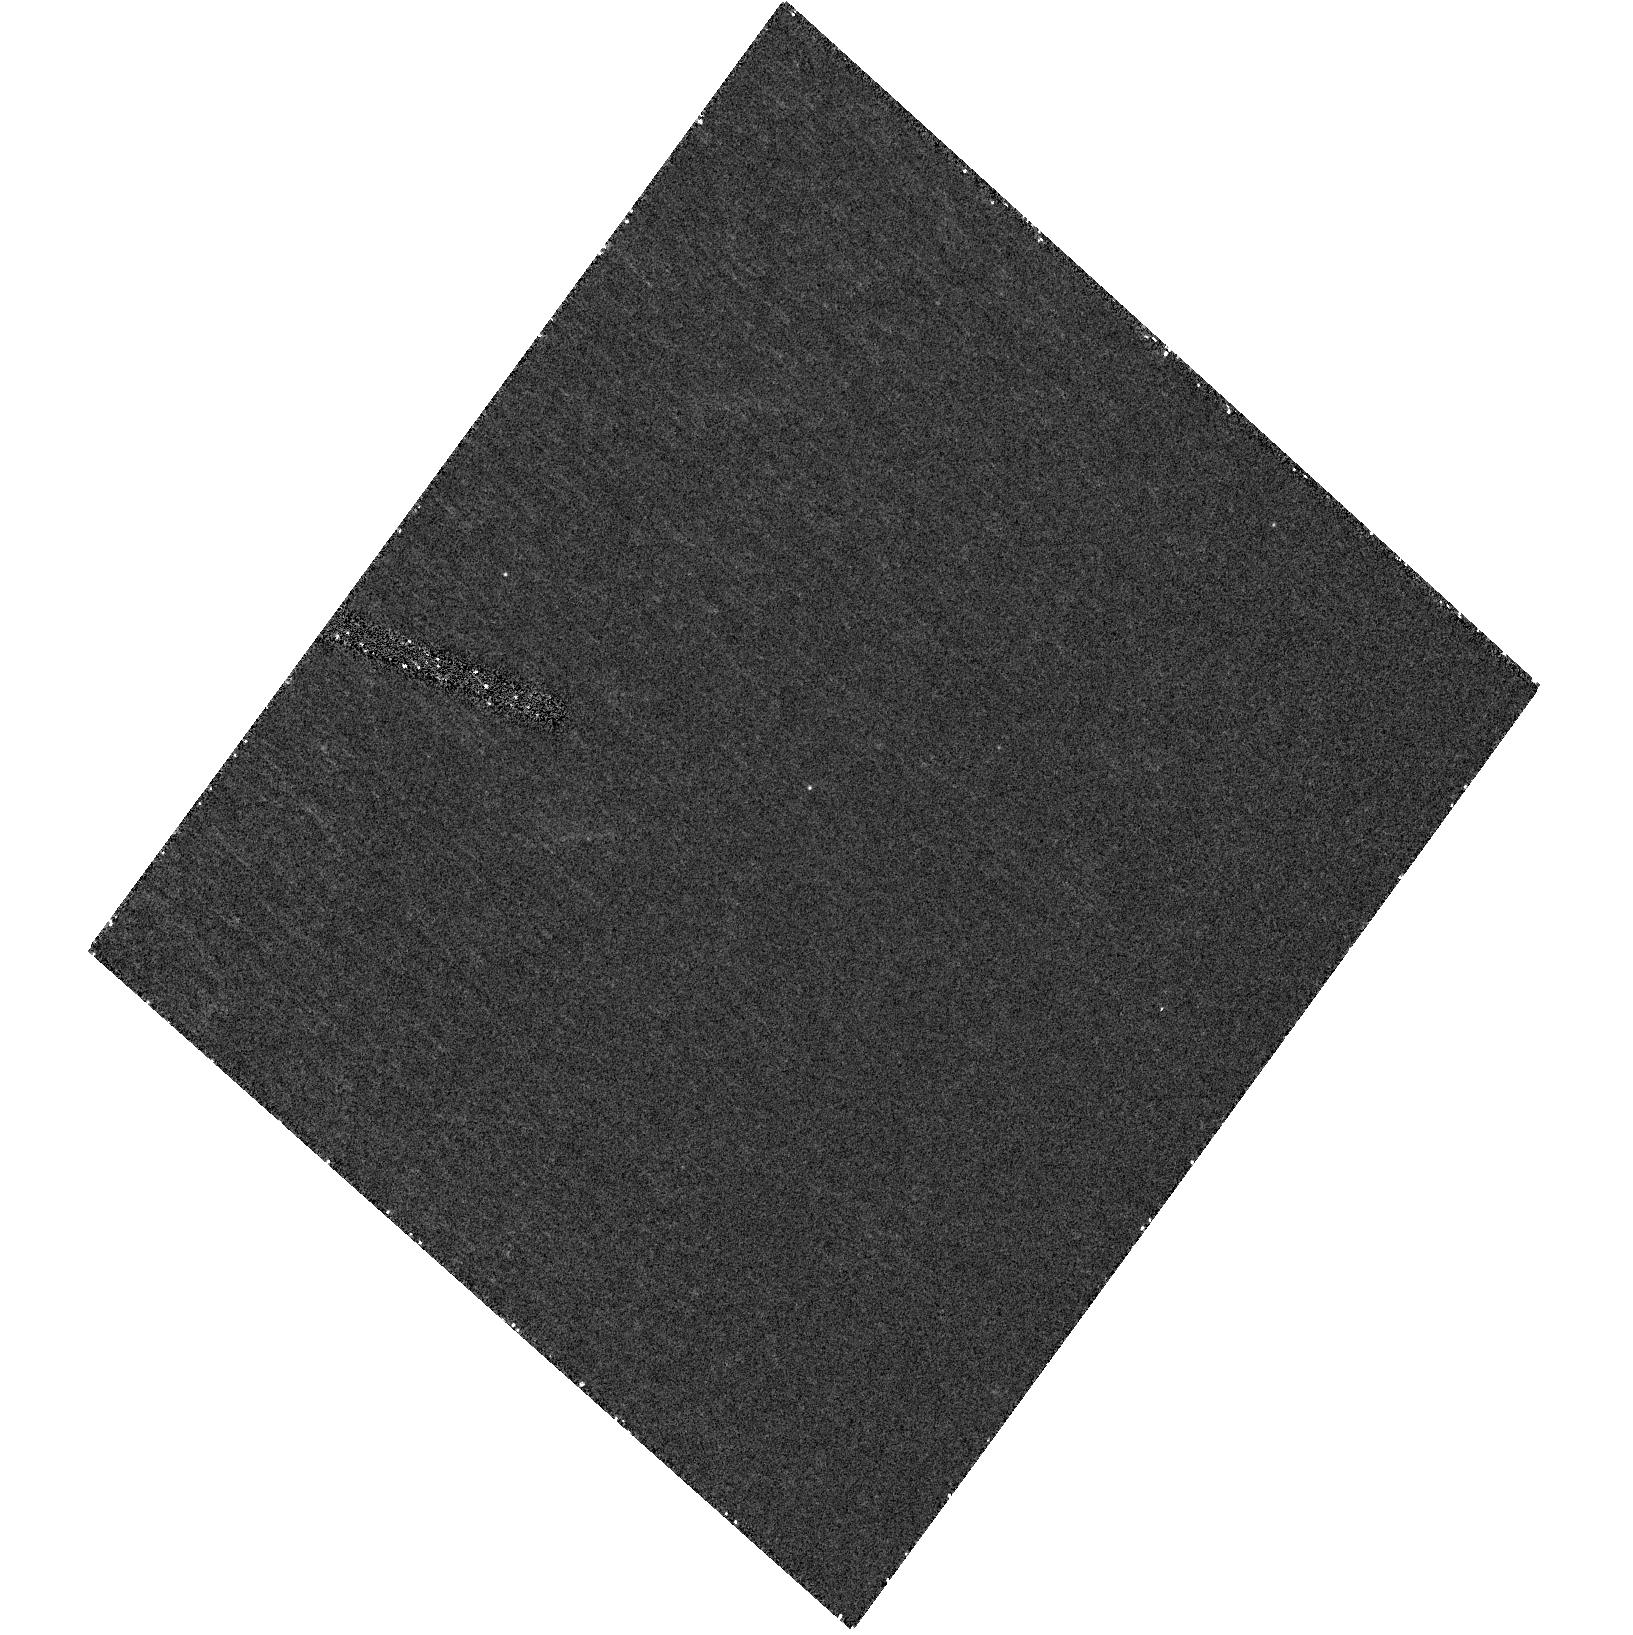
Target: GRB060729. Instrument: ACS/HRC. Filter: F330W. Exposure: 40 min. Observation ID: hst_10909_n1_acs_hrc_f330w_j9ten1

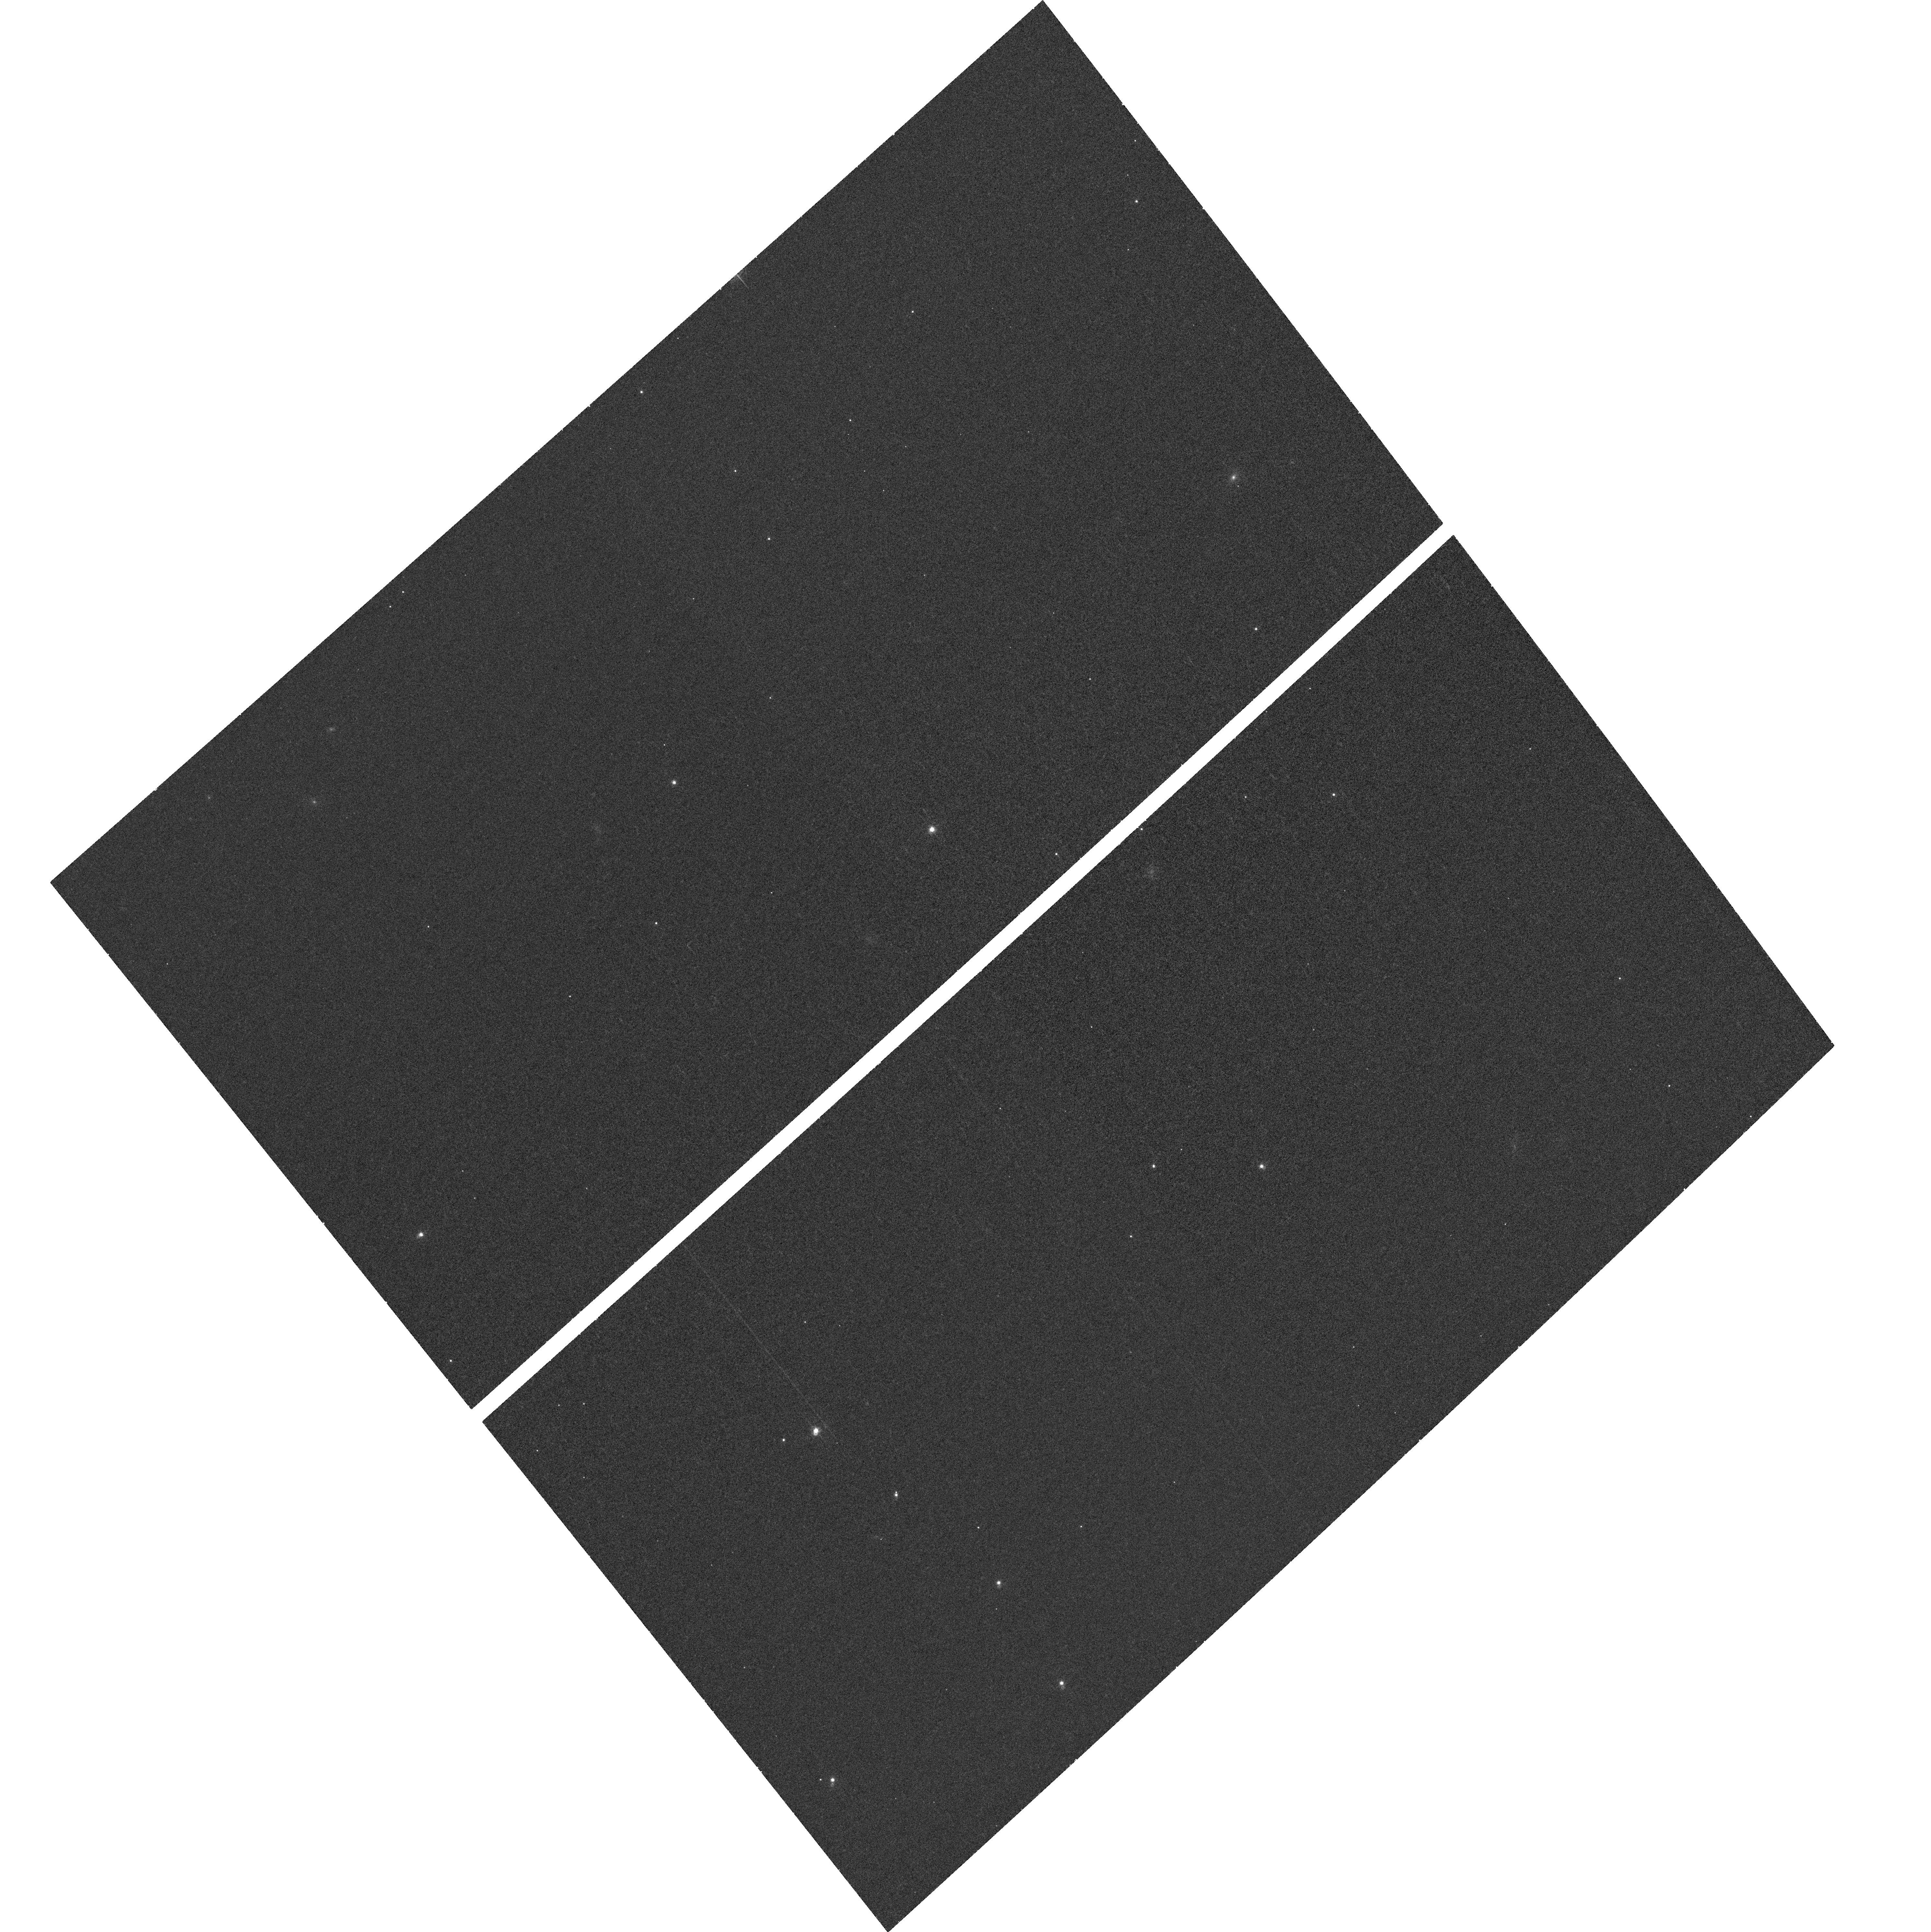
Target: field at RA 95.383°, Dec -62.370°. Instrument: ACS/WFC. Filter: F660N. Exposure: 30 min. Observation ID: hst_10909_m1_acs_wfc_f660n_j9tem1

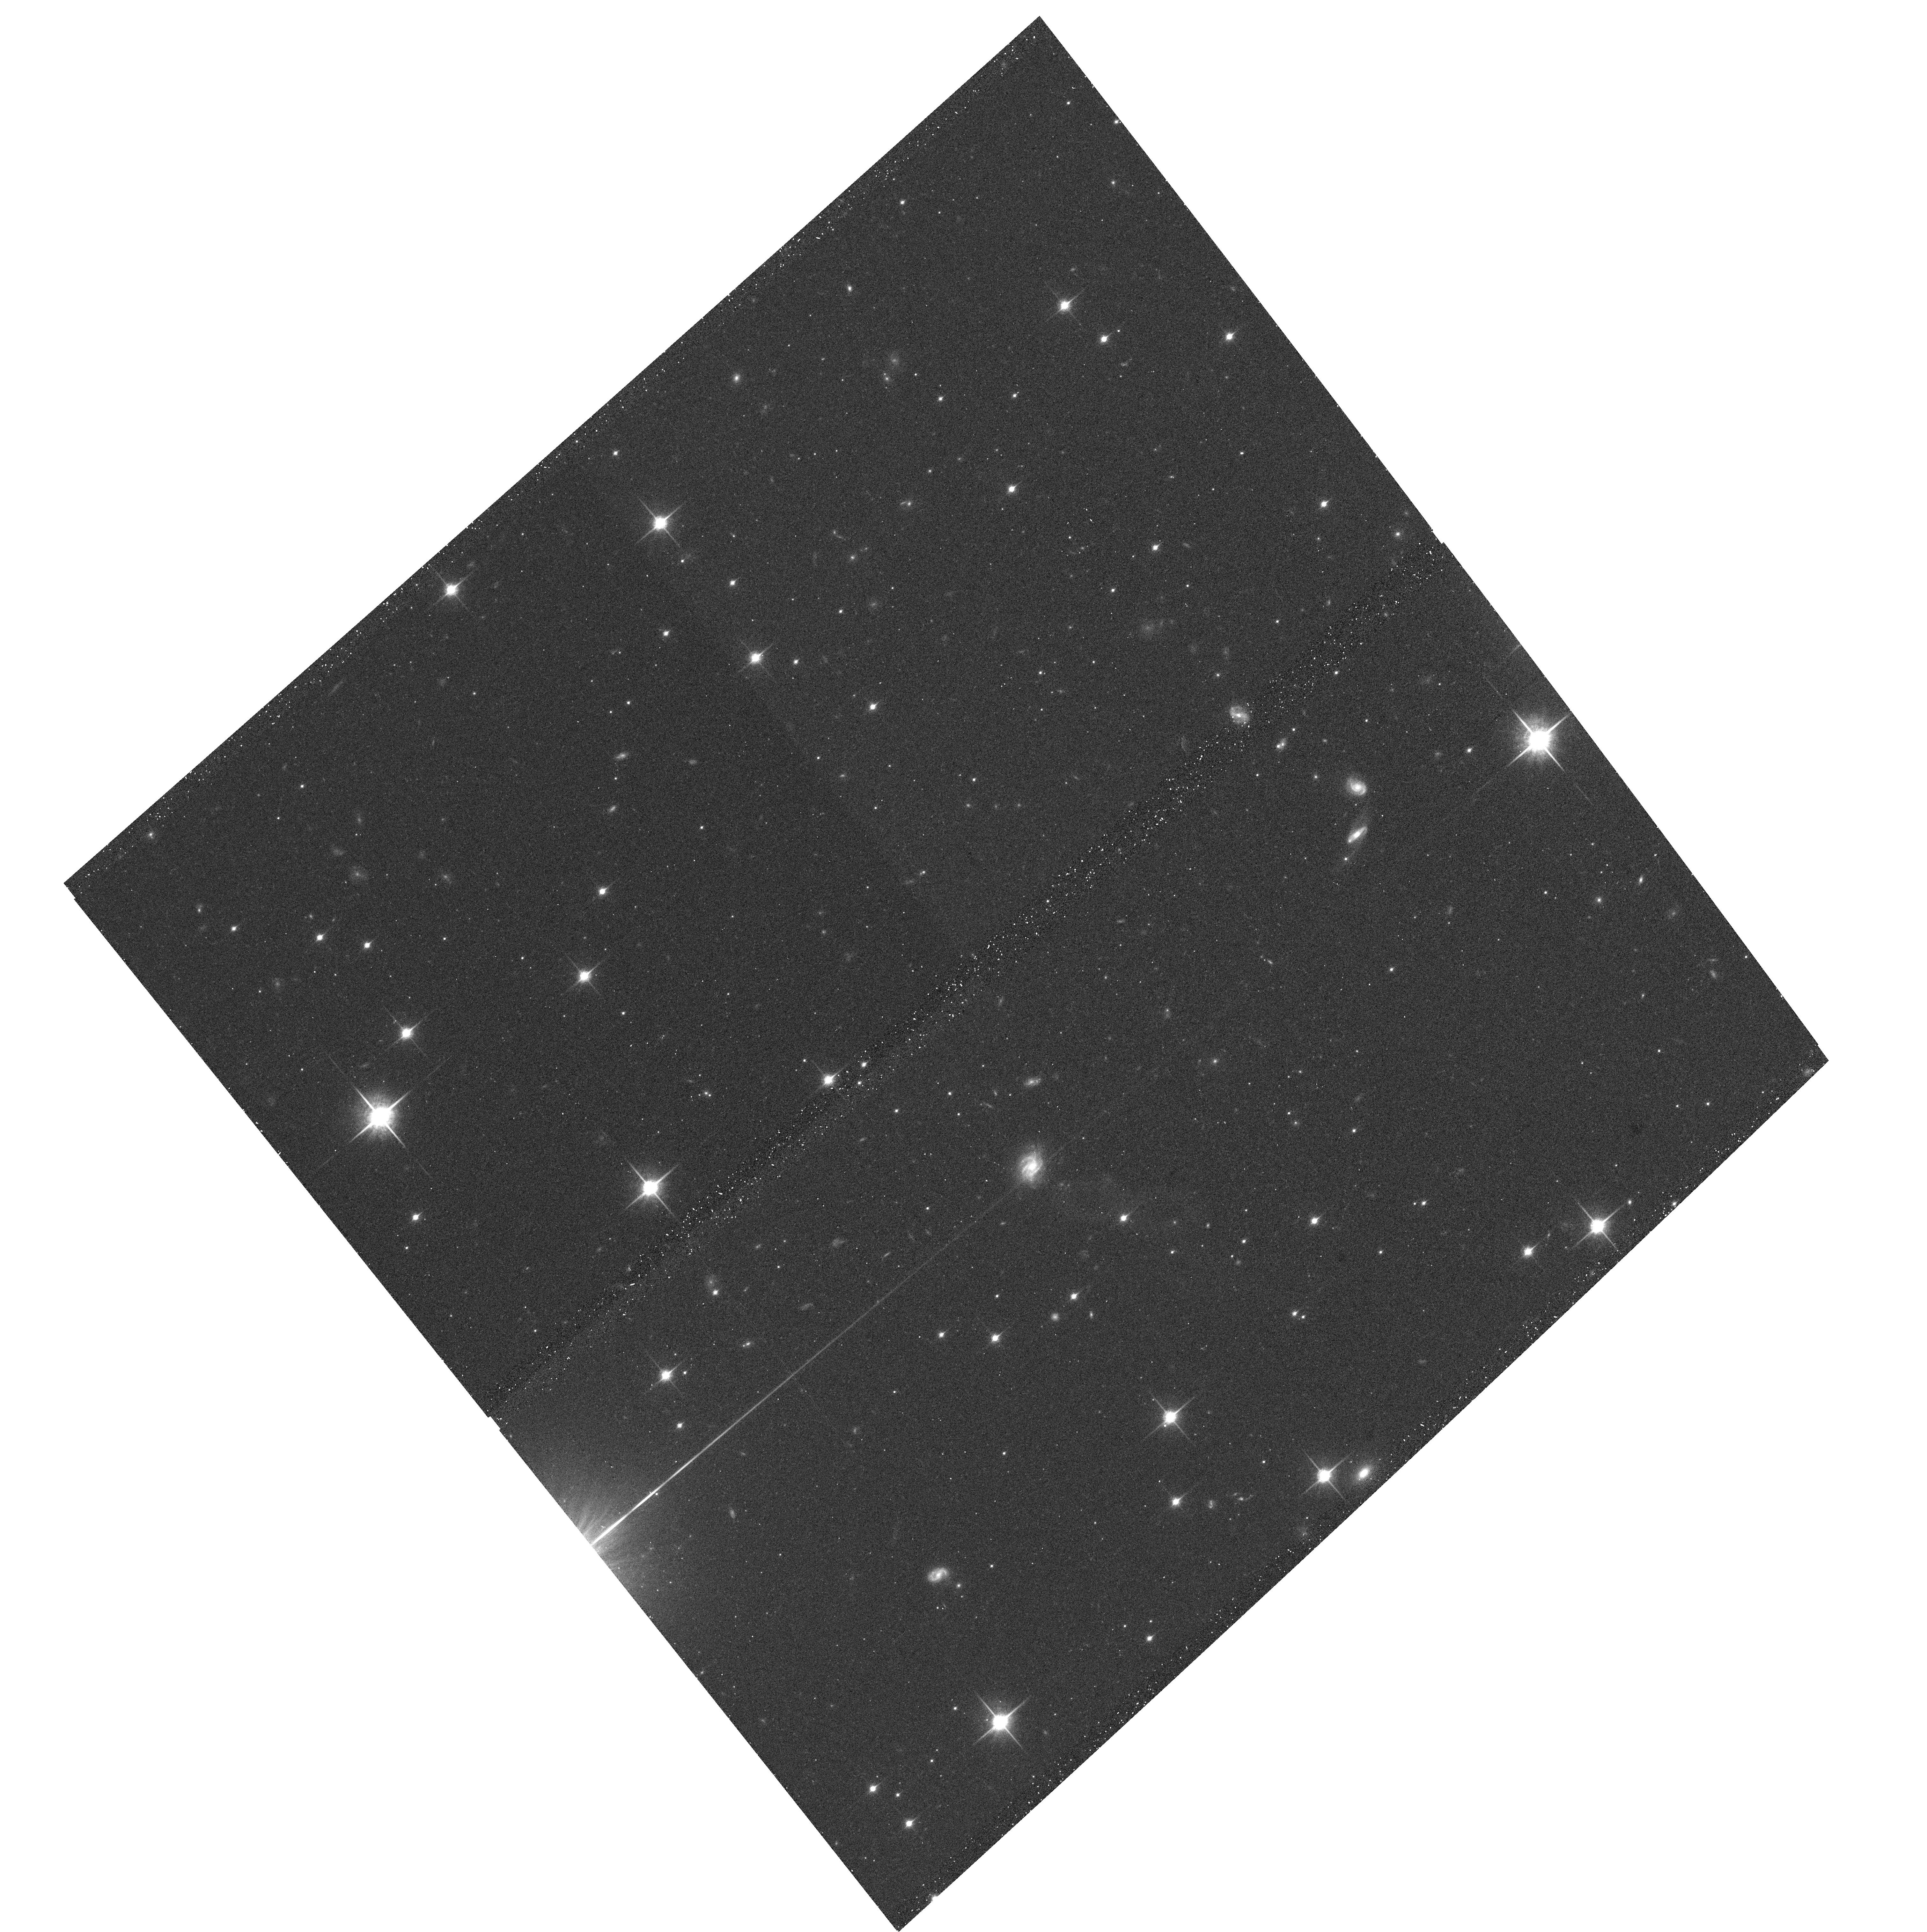
Target: GRB060729. Instrument: ACS/WFC. Filter: F850LP. Exposure: 14 min. Observation ID: hst_10909_m2_acs_wfc_f850lp_j9tem2

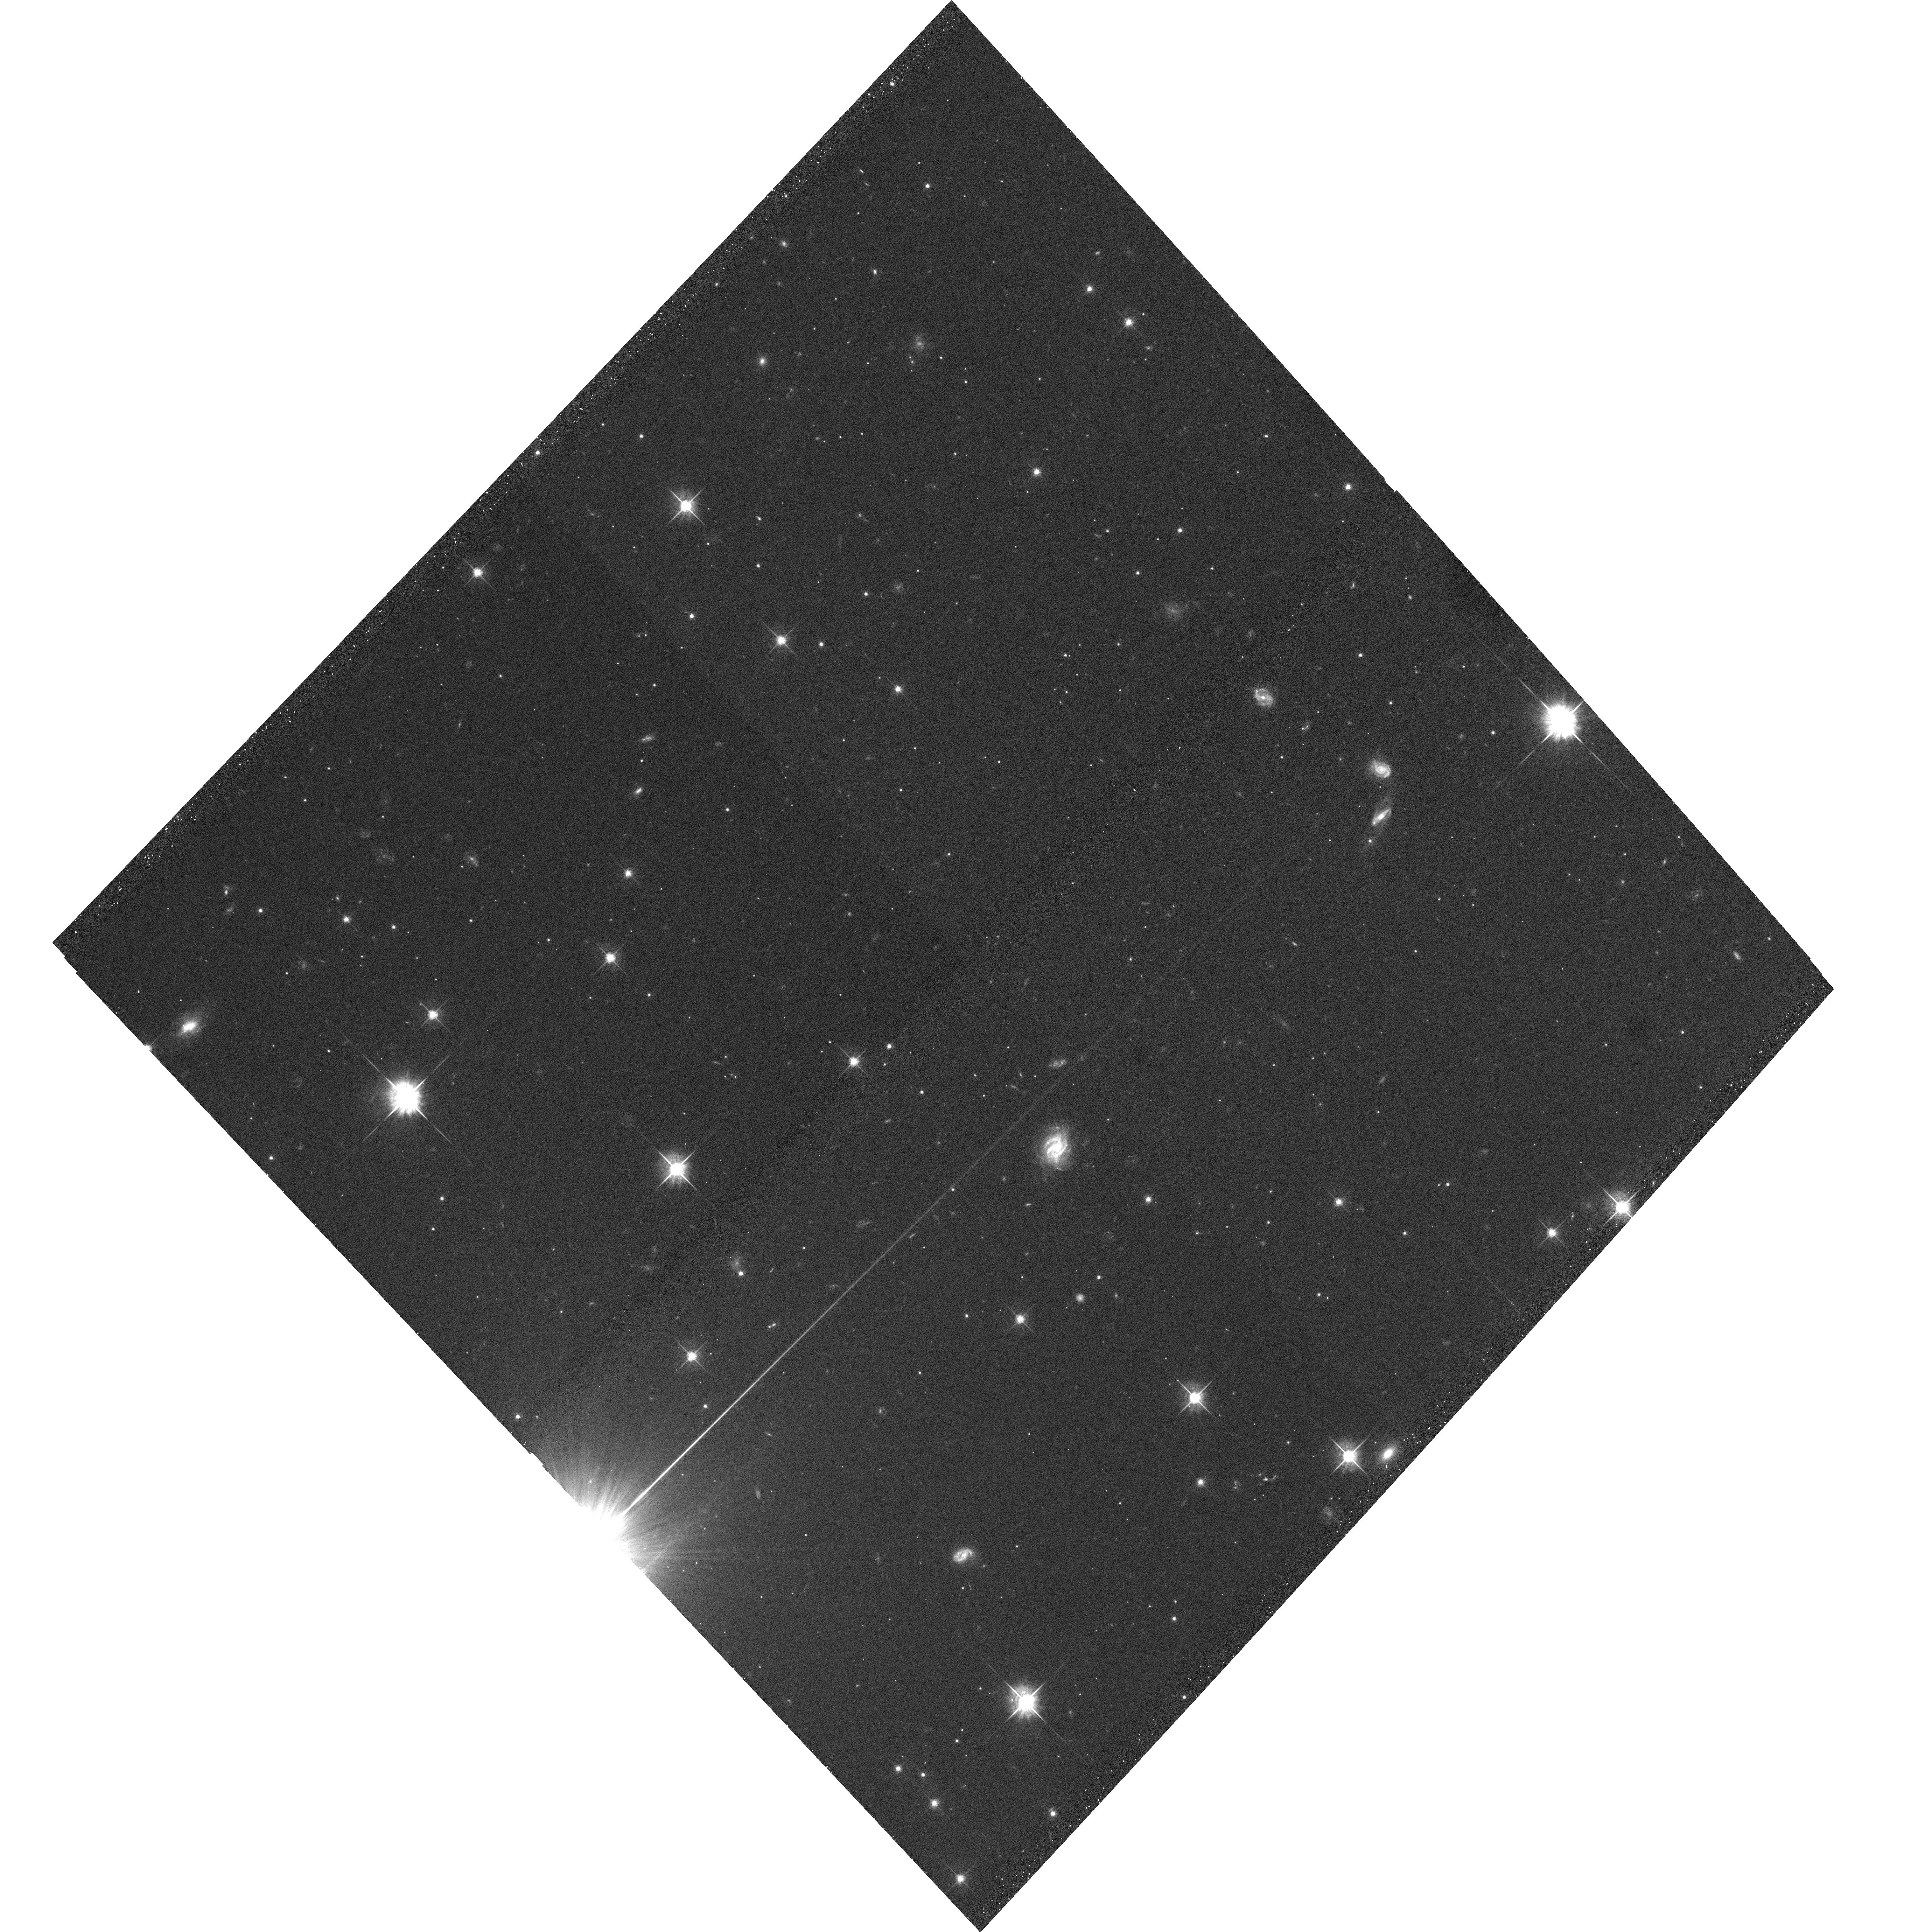
Target: GRB060729. Instrument: ACS/WFC. Filter: F625W. Exposure: 17 min. Observation ID: hst_10909_n2_acs_wfc_f625w_j9ten2

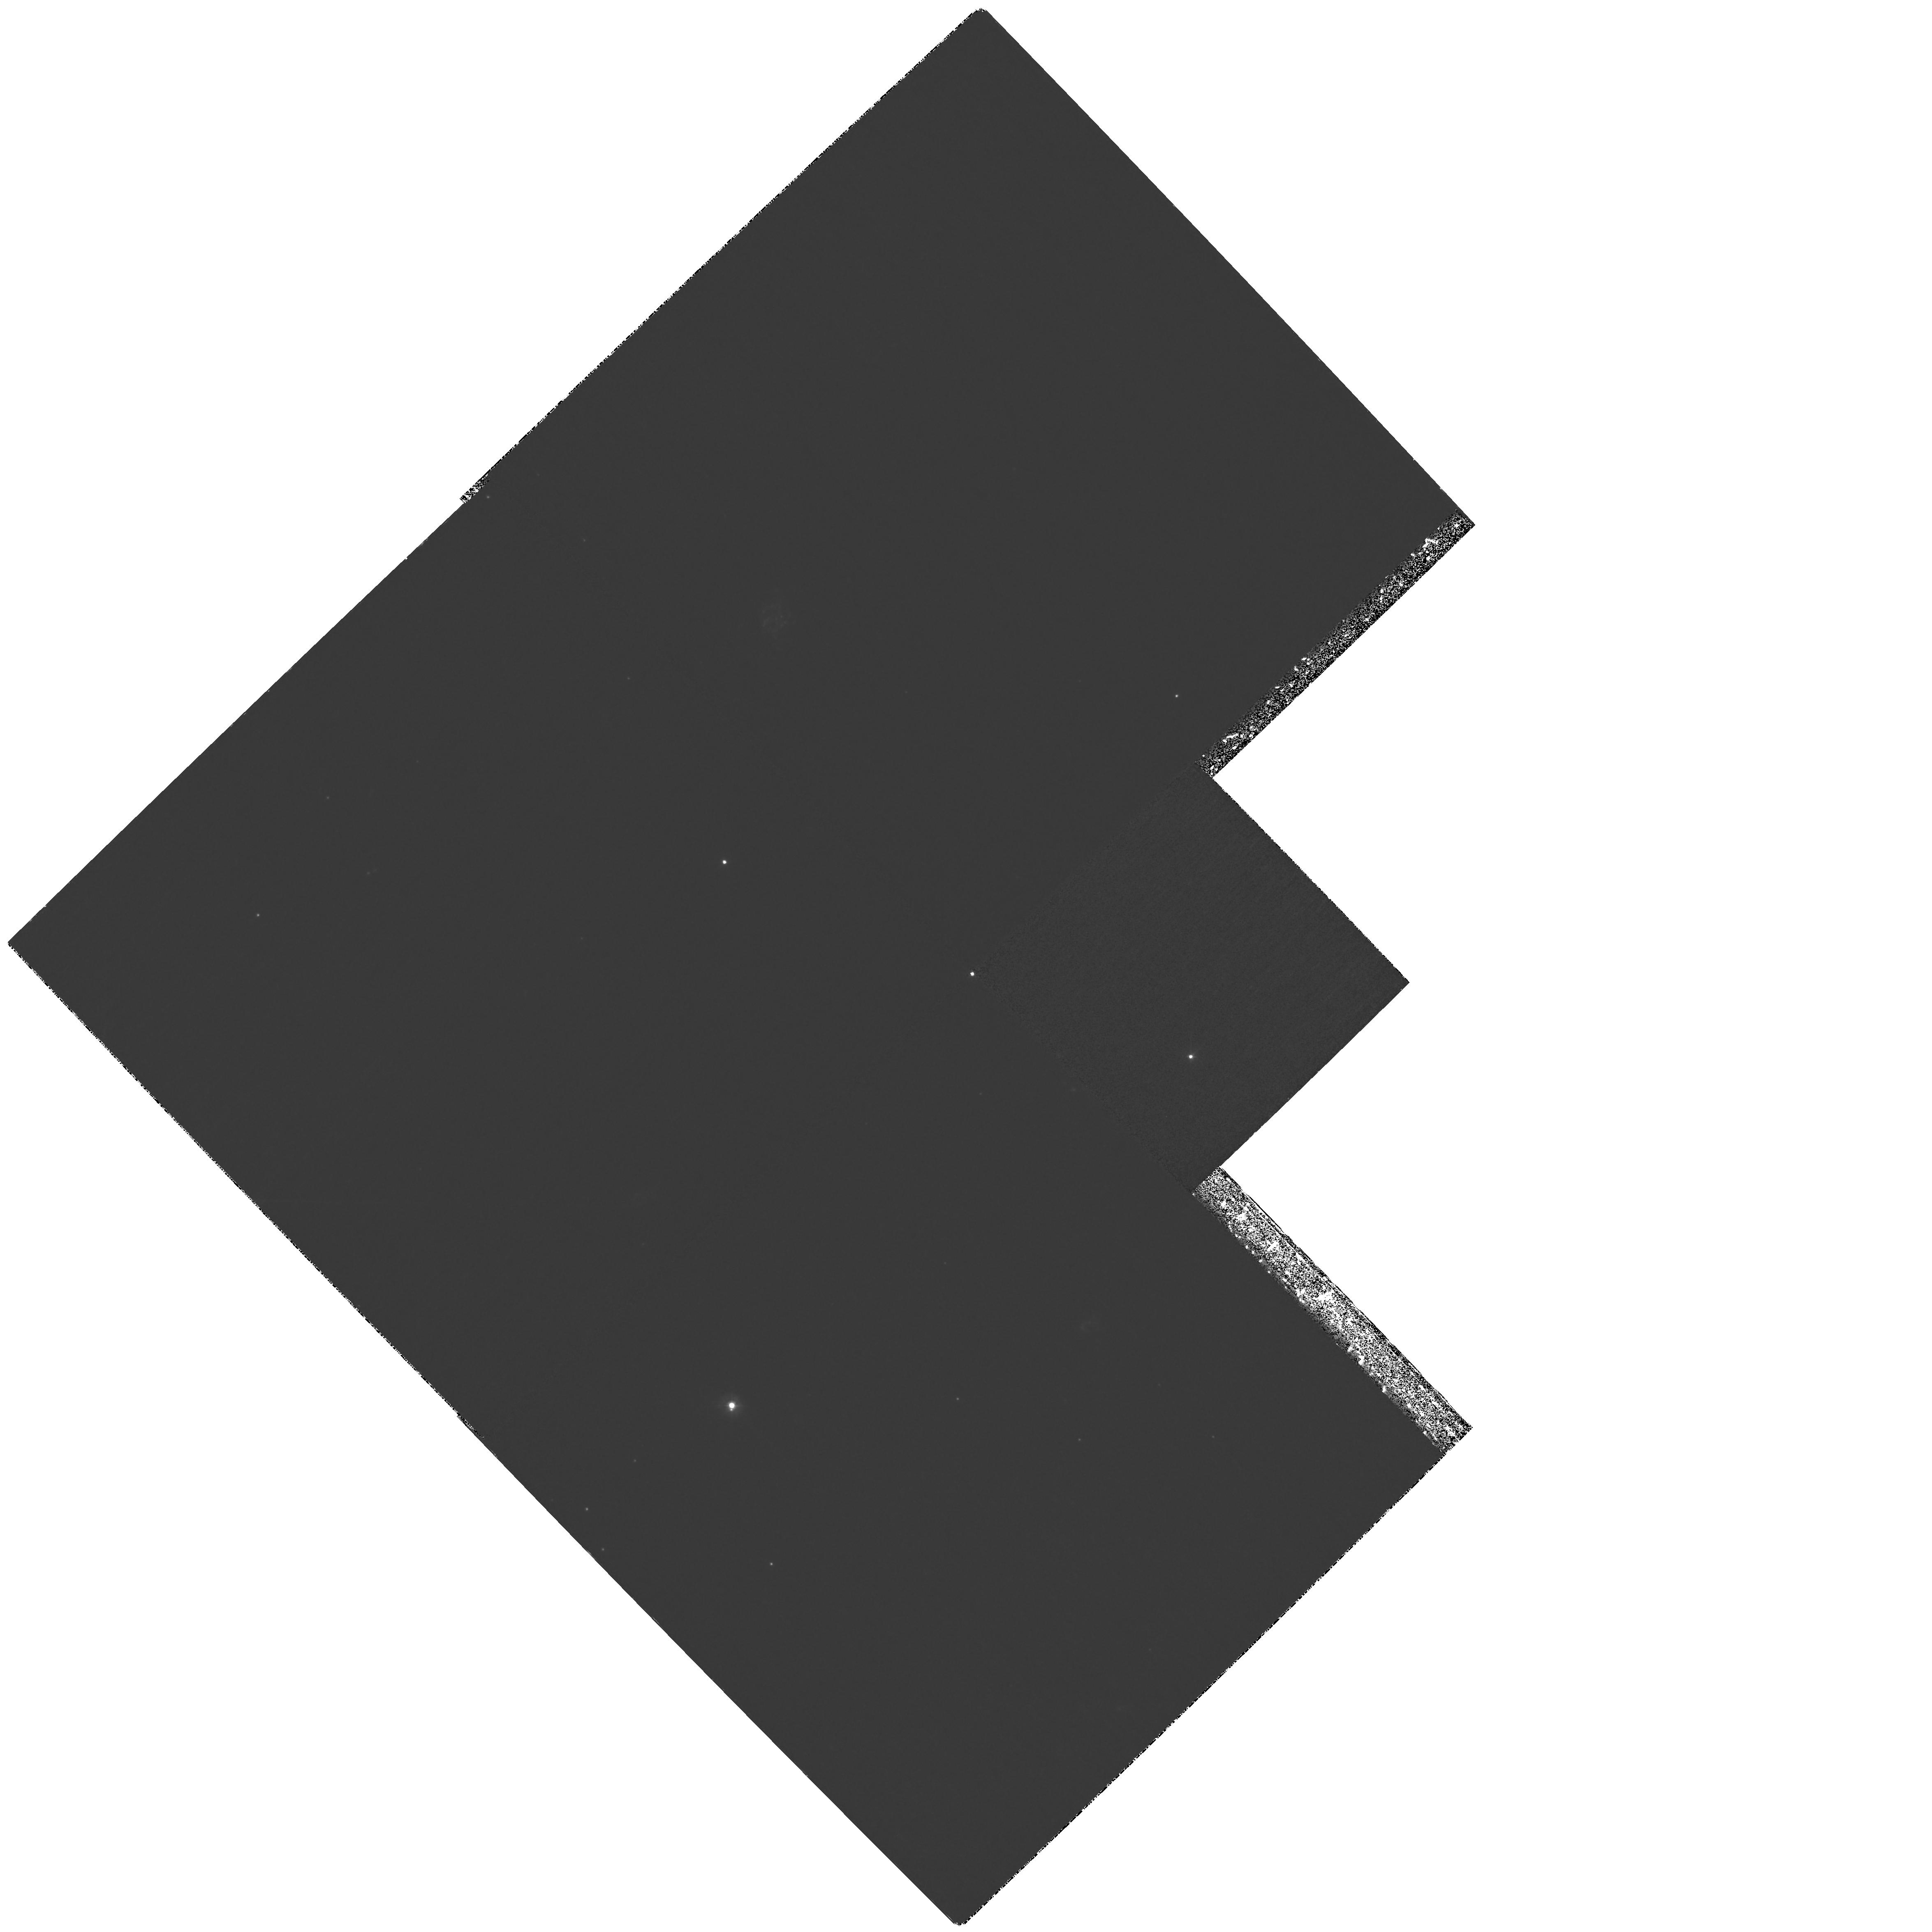
Target: GRB060729. Instrument: WFPC2/PC. Filter: F300W. Exposure: 3.7 h. Observation ID: hst_10909_r1_wfpc2_pc_f300w_u9ter1

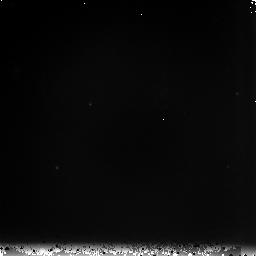
Target: GRB060729. Instrument: NICMOS/NIC3. Filter: F222M. Exposure: 19 min. Observation ID: n9tem3010

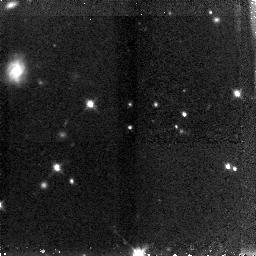
Target: GRB060729. Instrument: NICMOS/NIC3. Filter: F160W. Exposure: 19 min. Observation ID: n9tem3020

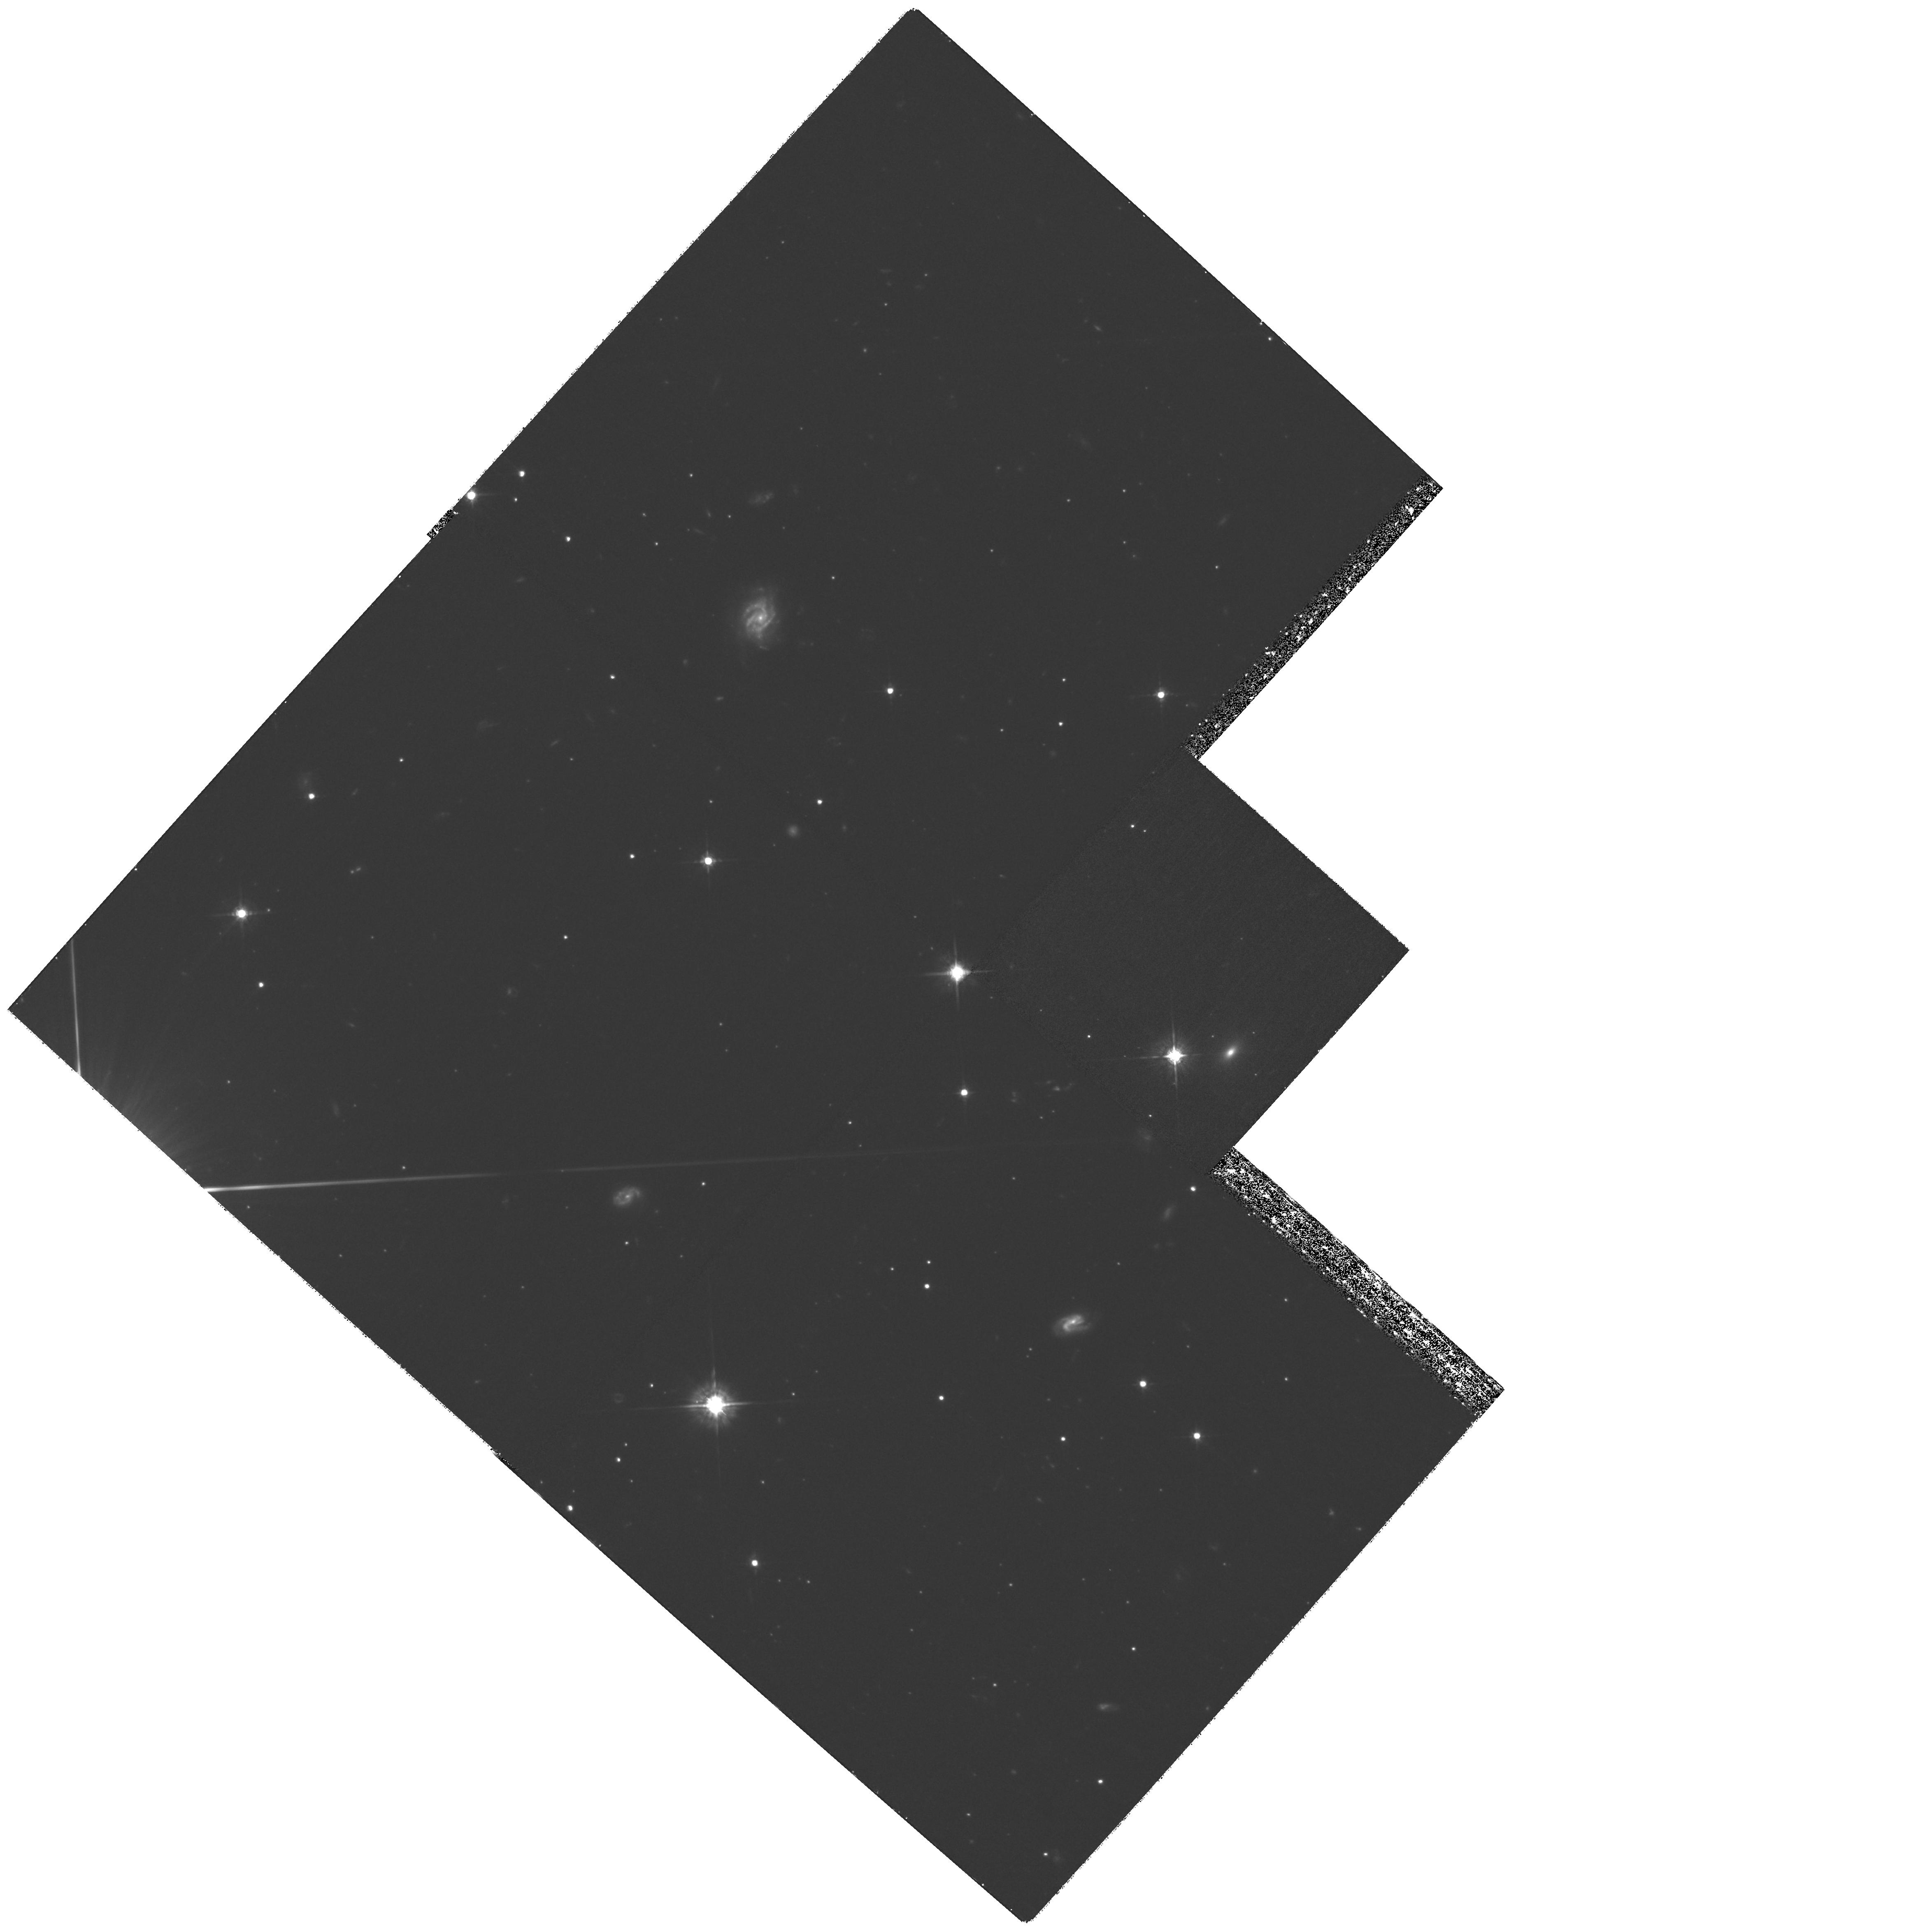
Target: GRB060729. Instrument: WFPC2/PC. Filter: F622W. Exposure: 1.8 h. Observation ID: hst_10909_r2_wfpc2_pc_f622w_u9ter2

Exploring the diversity of cosmic explosions: The supernovae of gamma-ray bursts (PI: Bersier, David)

While the connection between gamma-ray bursts (GRBs) and supernovae (SNe) is now clearly established, there is a large variety of observational properties among these SNe and the physical parameters of these explosions are poorly known. As part of a comprehensive program, we propose to use HST in order to obtain basic information about the supernovae associated with gamma-ray bursts. HST offers the means to cleanly separate the light curves of the GRB afterglow from the supernova, and to remove the contamination from the host galaxy, opening a clear route to the fundamental parameters of the SN. From these observations, we will determine the absolute magnitude at maximum, the shape of the spectral energy distribution, and any change over time of the energy distribution. We will also measure the rate of decay of the exponential tail. Merged with the ground-based data that we will obtain for each event, we will be able to compare our data set to models and constrain the energy of the explosion, the mass of the ejecta and the mass of Nickel synthesized during the explosion. These results will shed light on the apparent variety of supernovae associated with gamma-ray bursts and X-ray flashes, and on the relation between these SNe and other, more common varieties of core-collapse explosions.